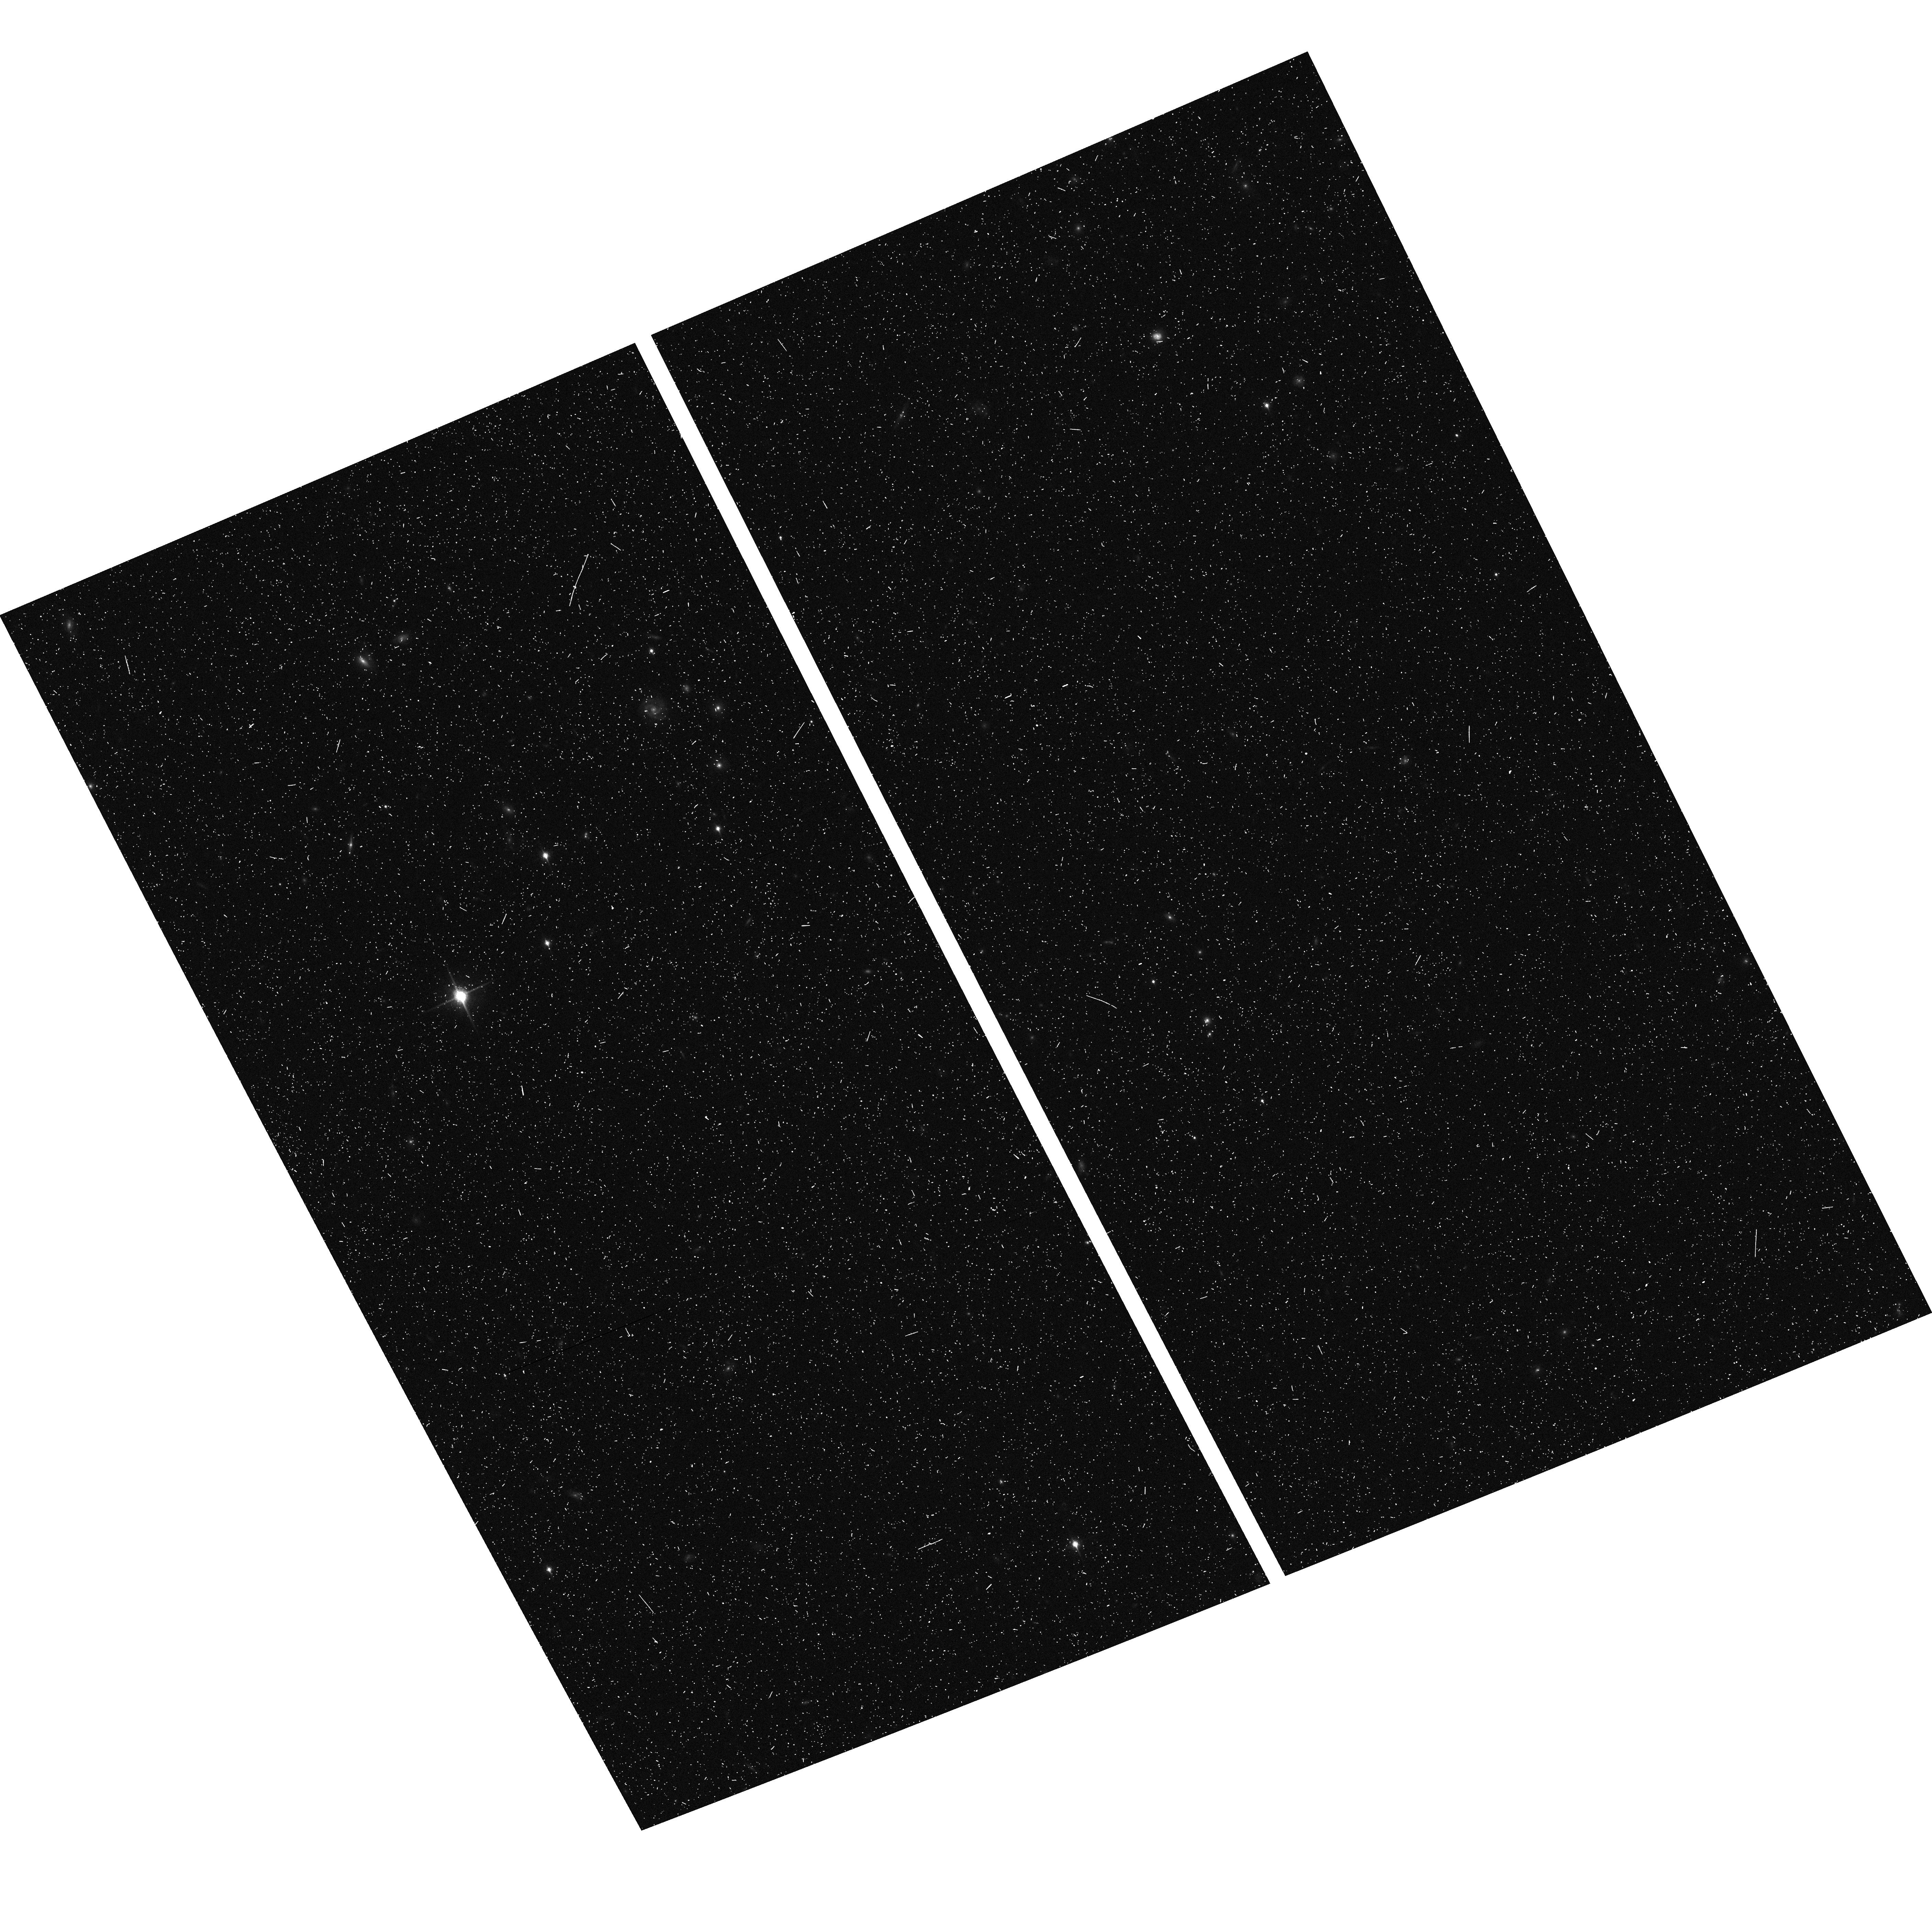
Target: LIST-5. Instrument: ACS/WFC. Filter: F850LP. Exposure: 13 min. Observation ID: hst_9482_bw_acs_wfc_f850lp_j8hpbw

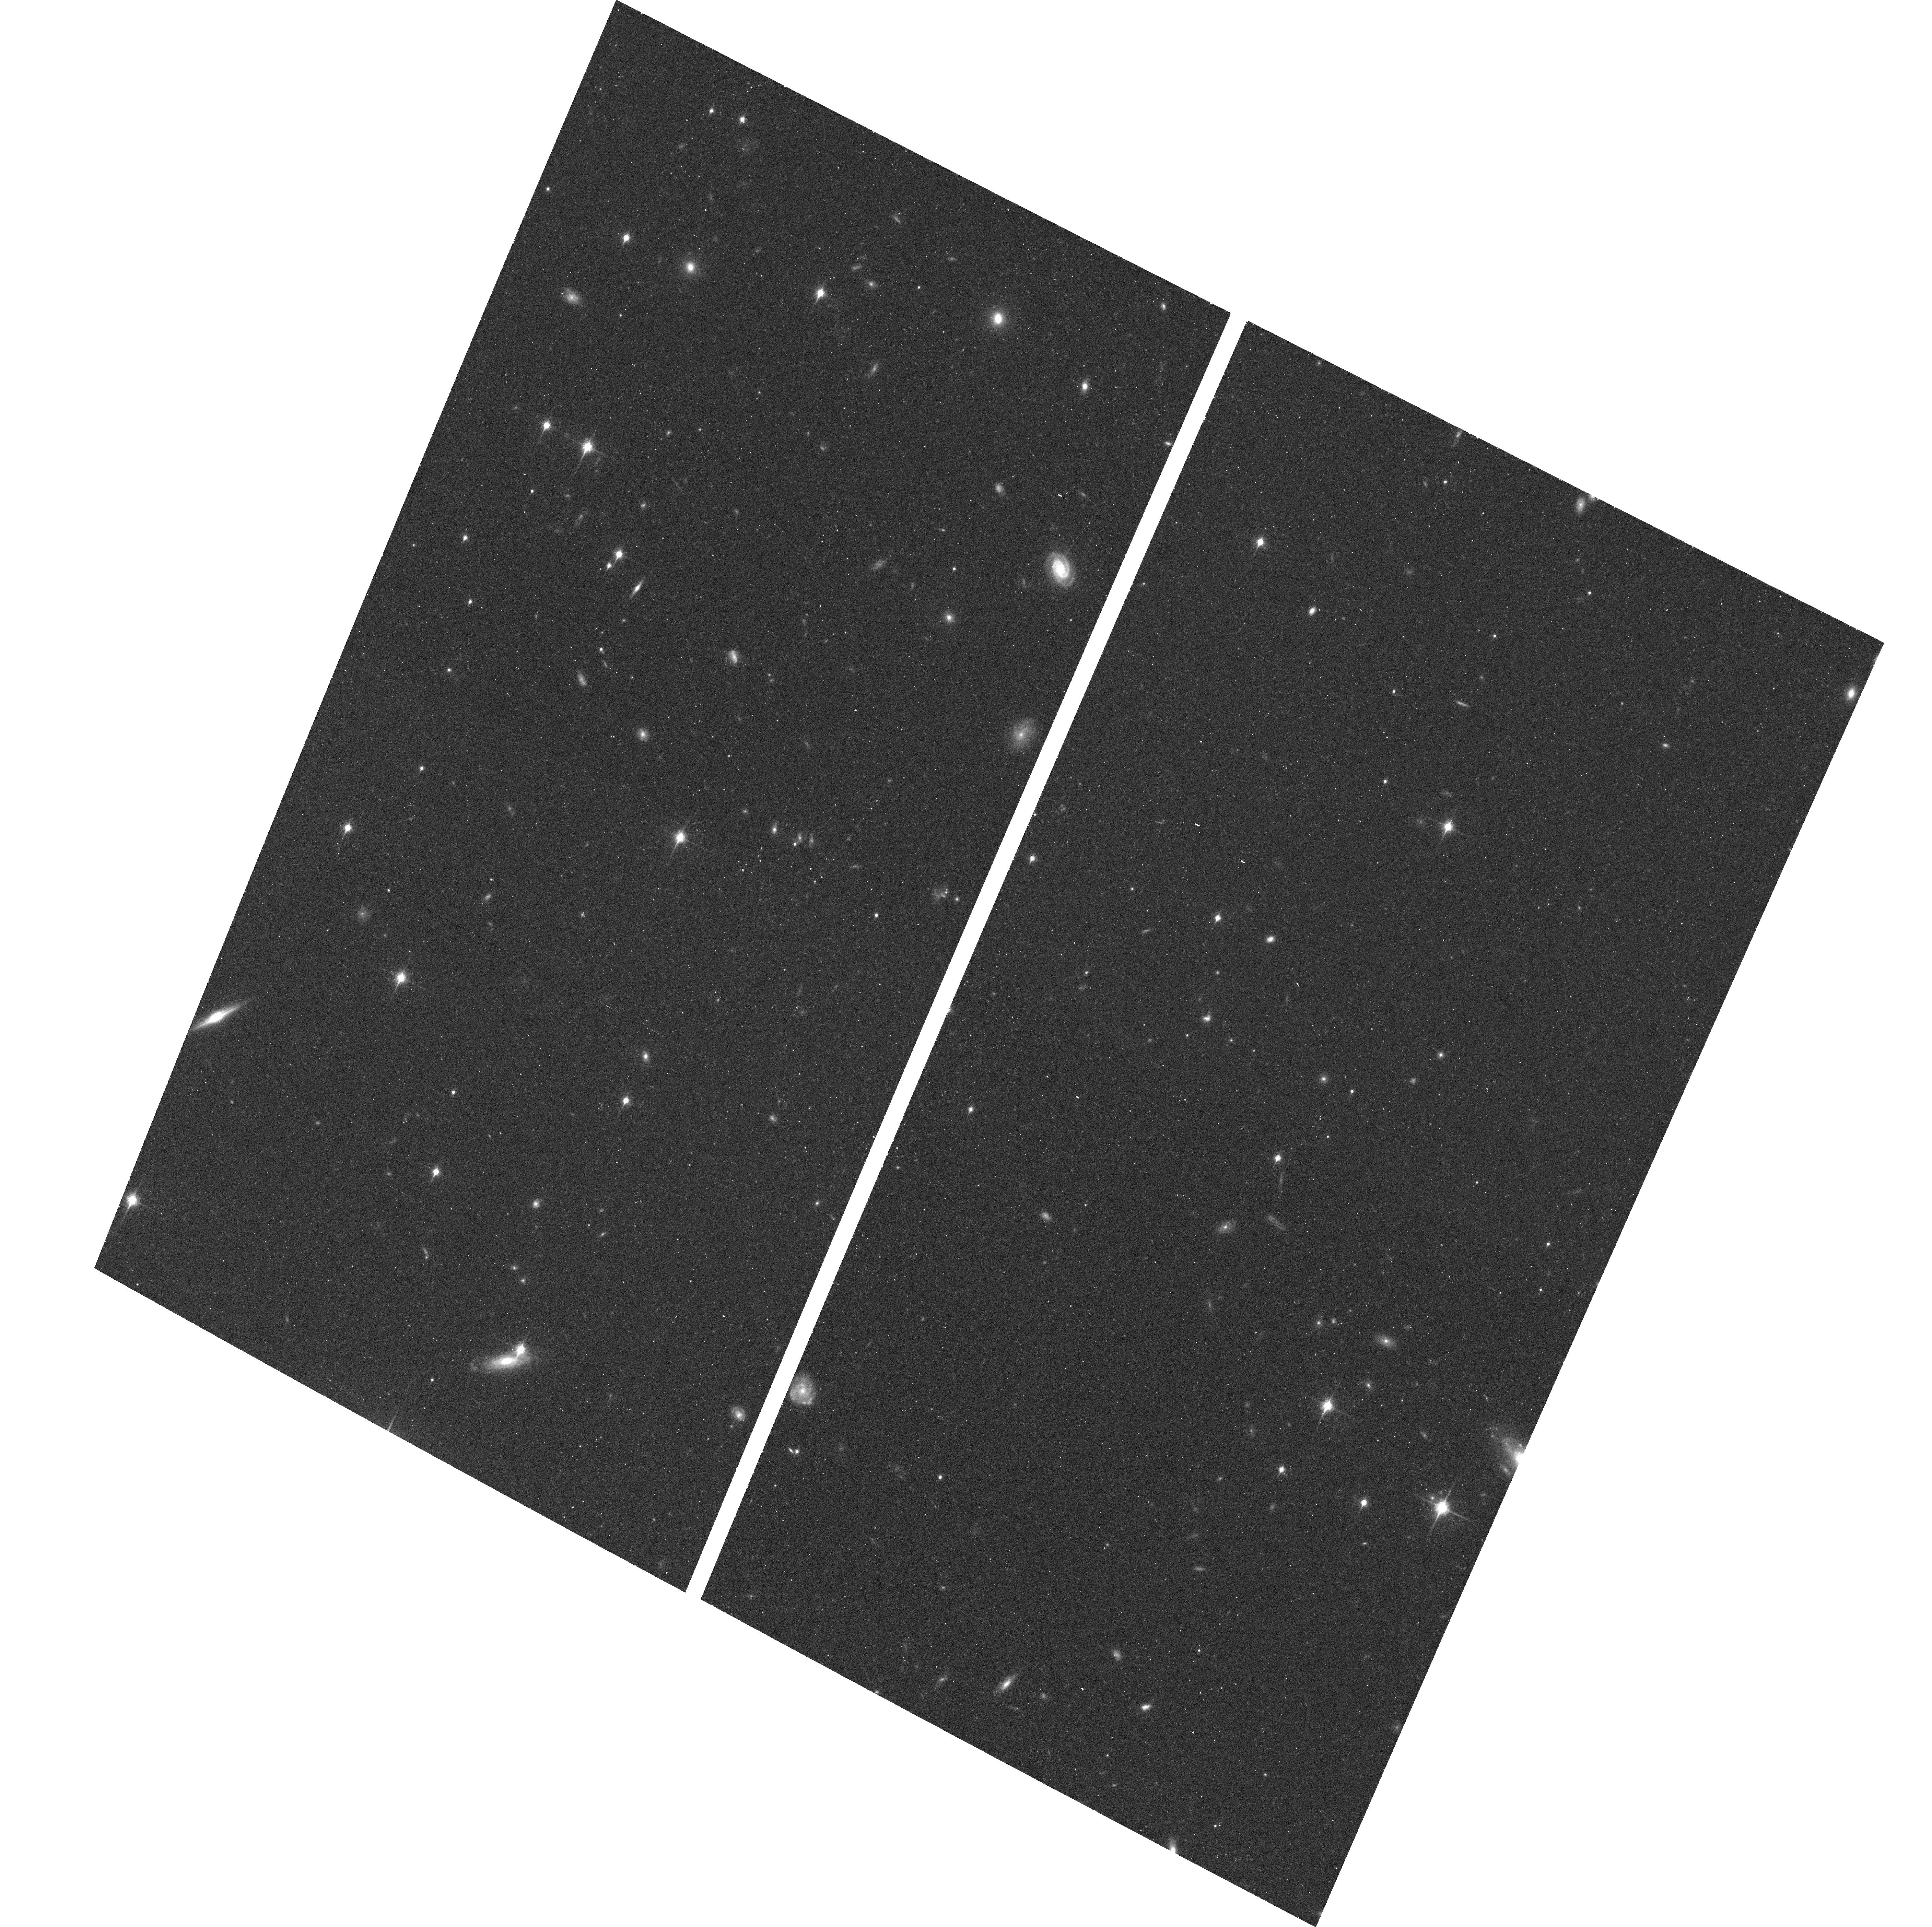
Target: LIST-6. Instrument: ACS/WFC. Filter: F850LP. Exposure: 17 min. Observation ID: hst_9482_ax_acs_wfc_f850lp_j8hpax

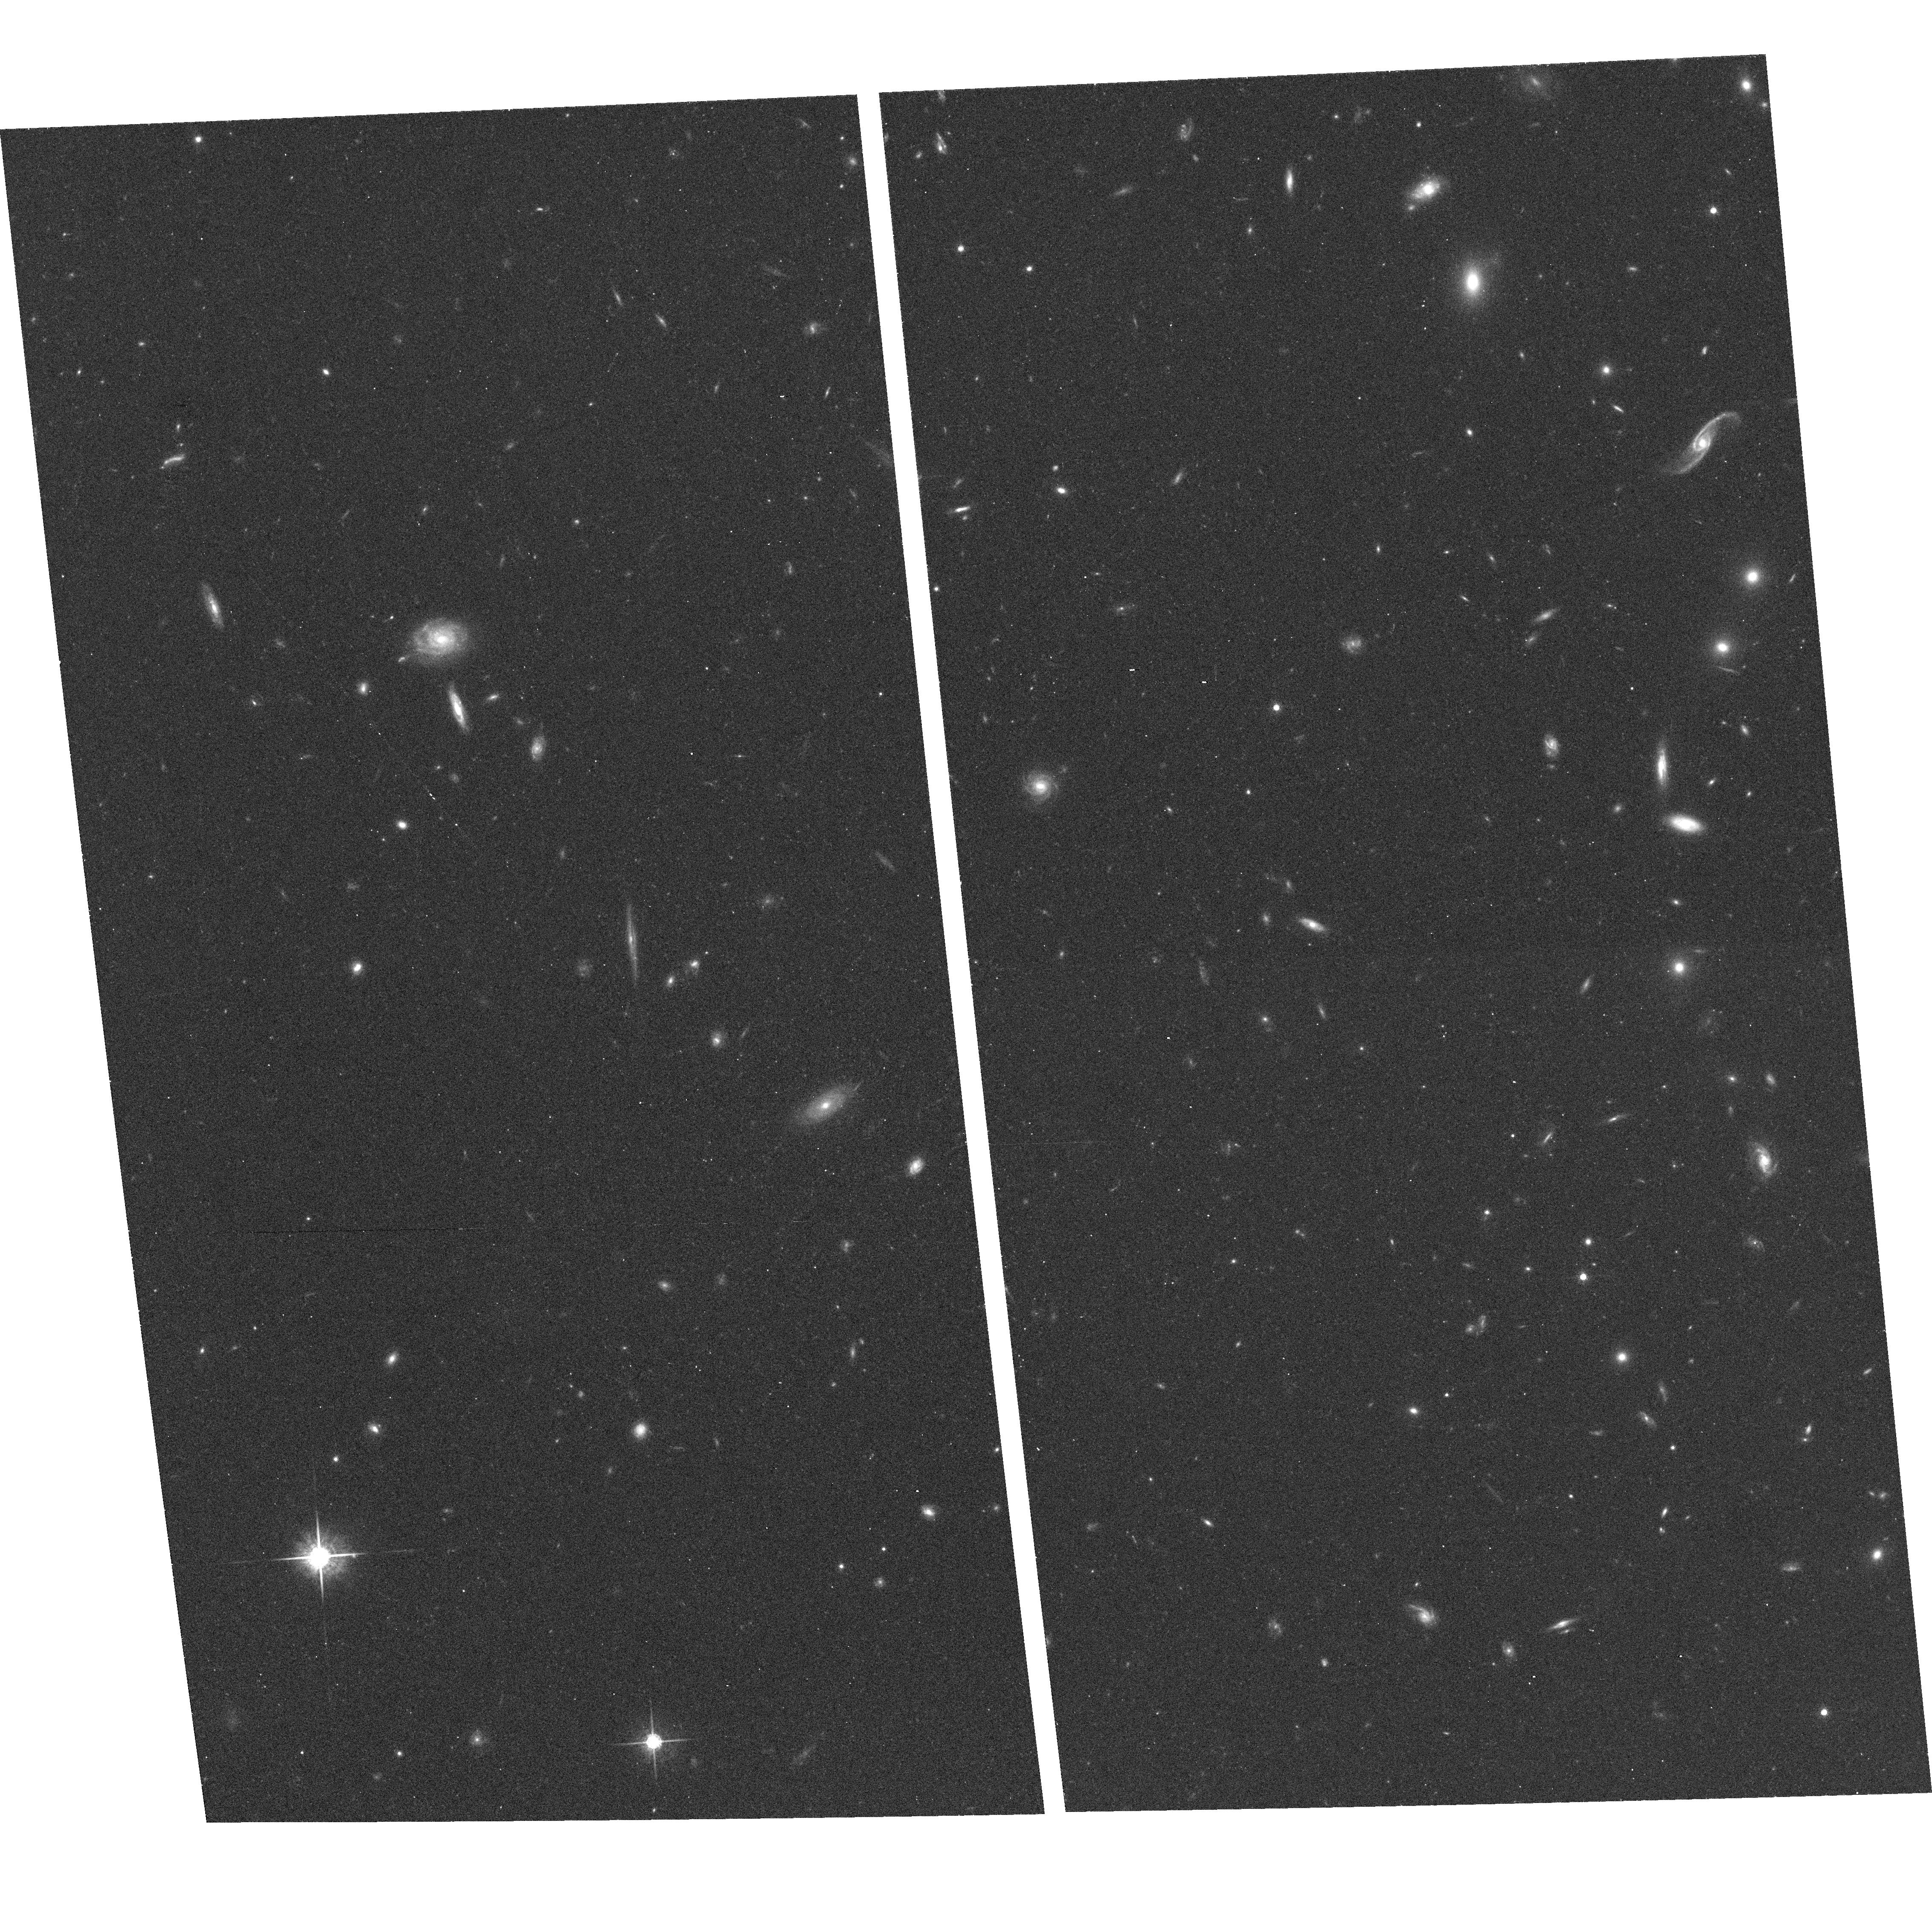
Target: LIST-1. Instrument: ACS/WFC. Filter: F775W. Exposure: 14 min. Observation ID: hst_9482_cn_acs_wfc_f775w_j8hpcn

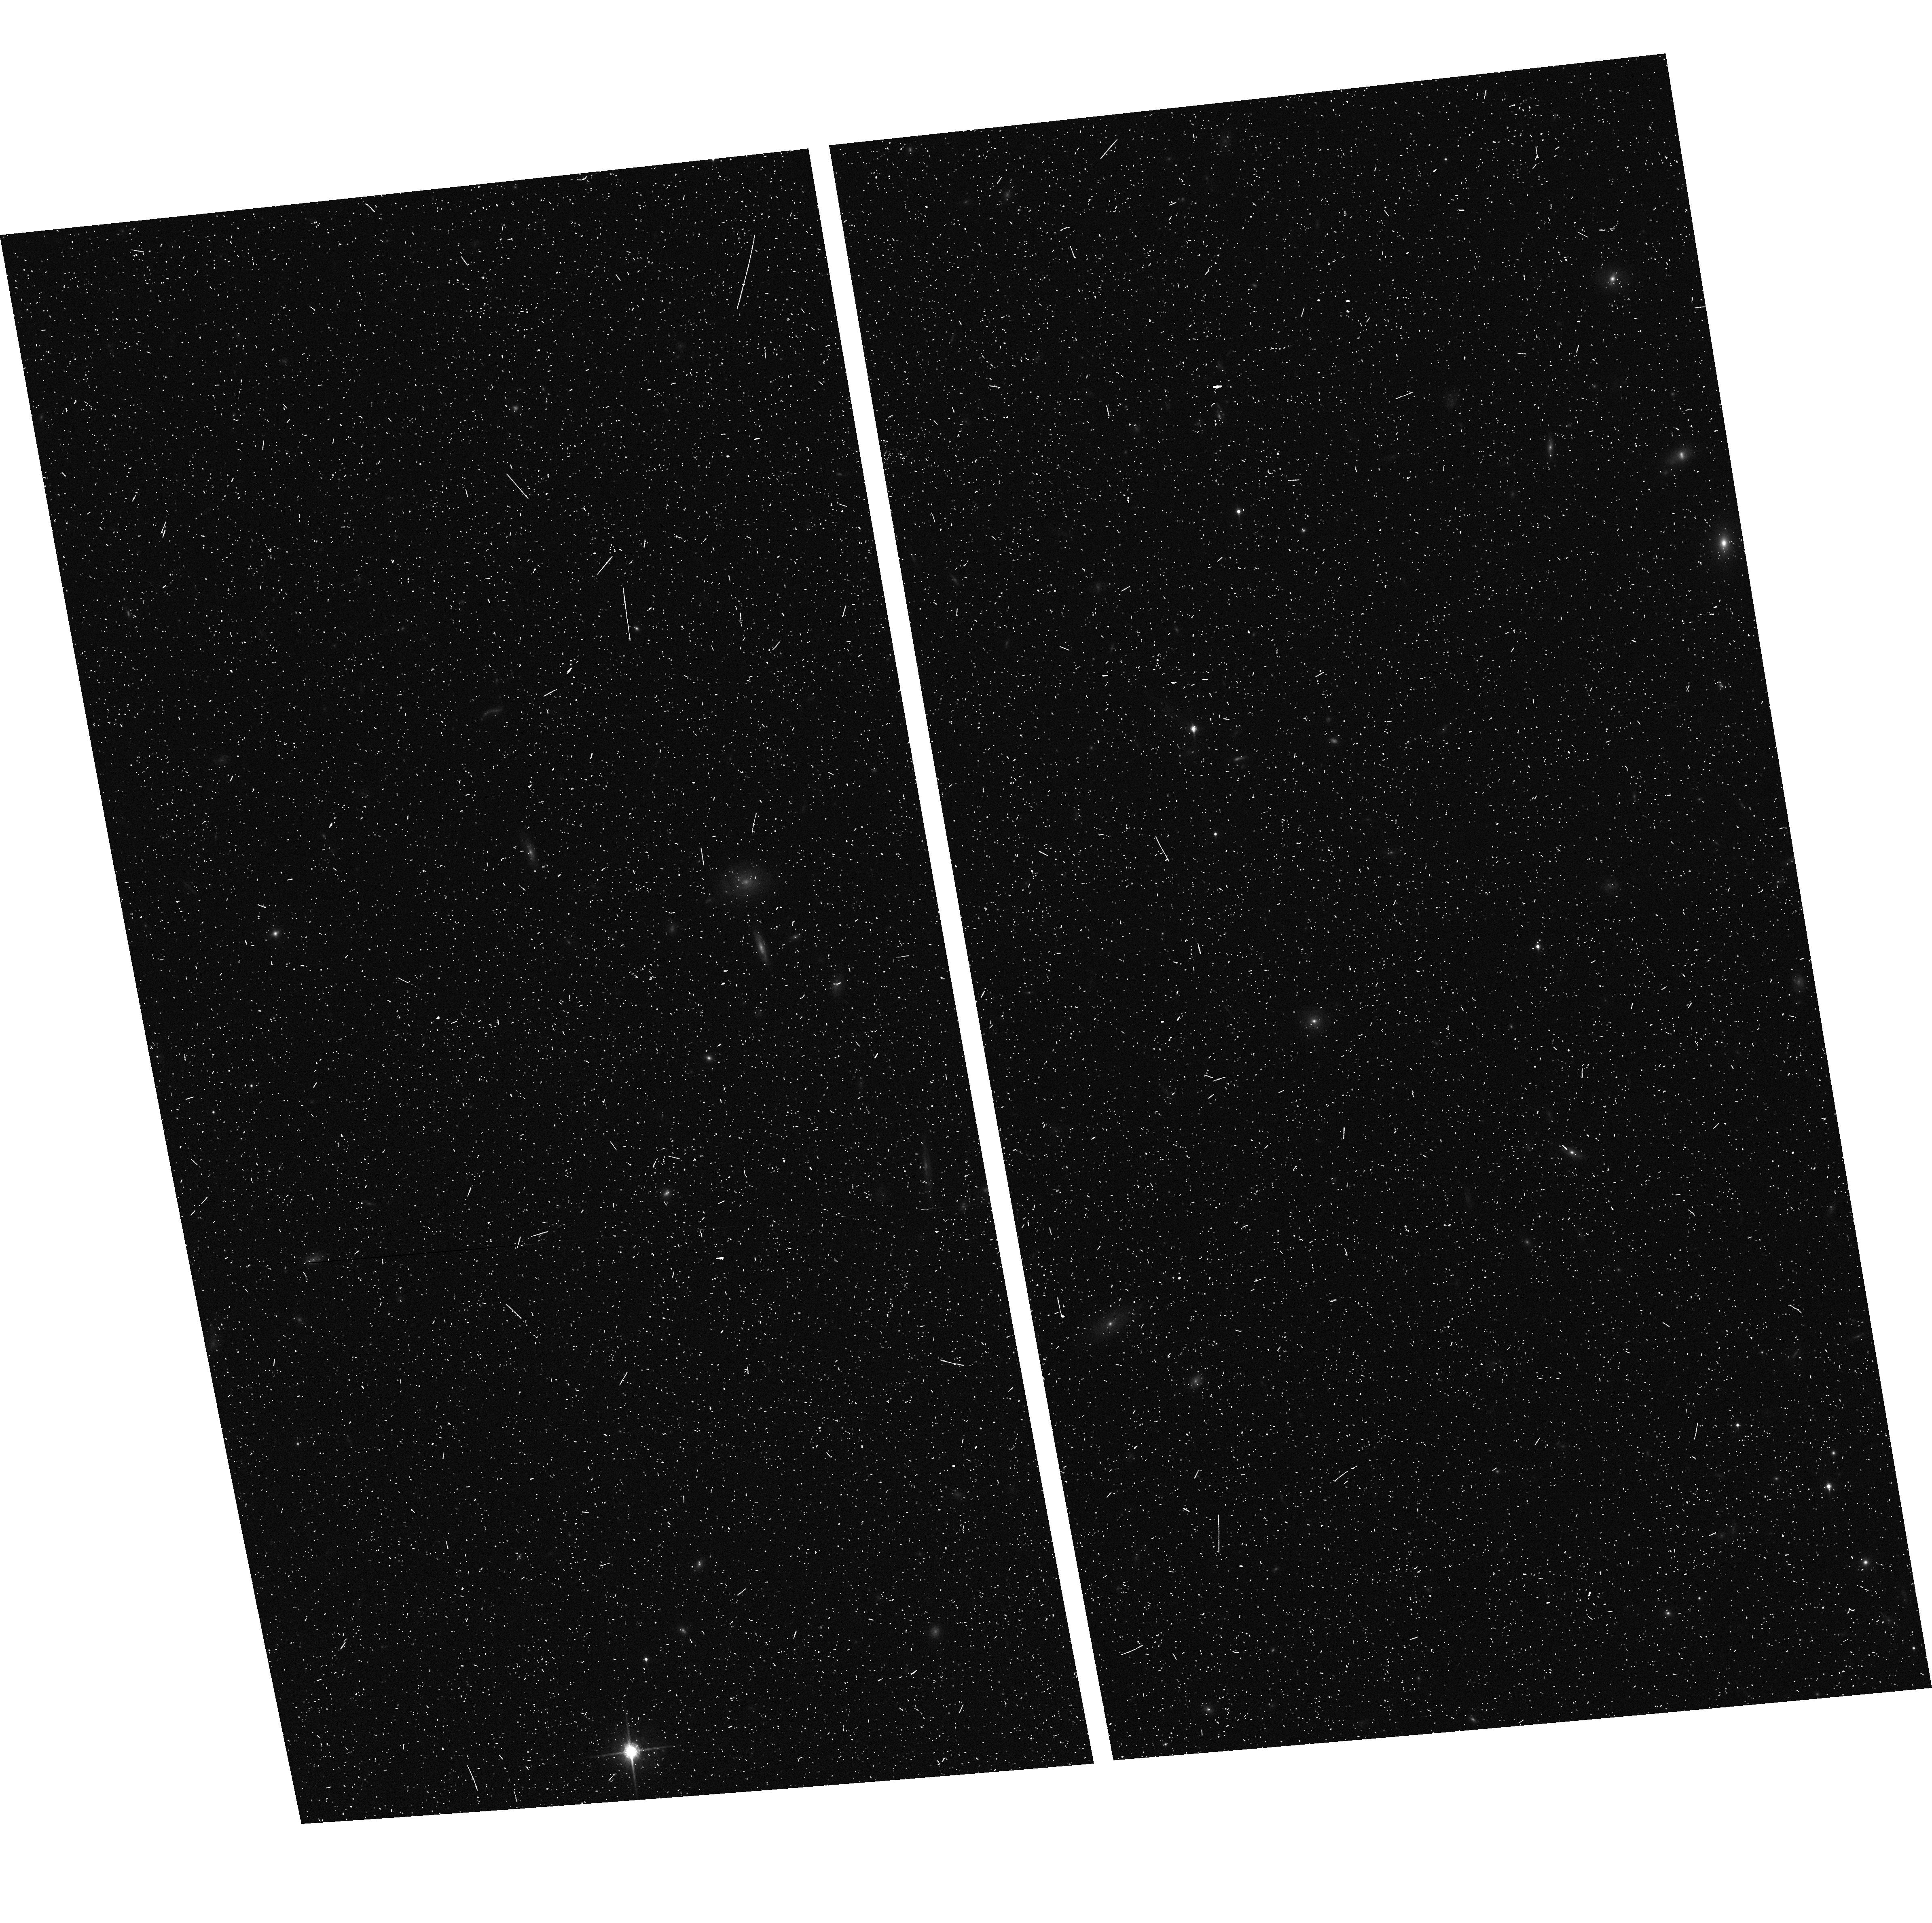
Target: LIST-3. Instrument: ACS/WFC. Filter: F850LP. Exposure: 9 min. Observation ID: hst_9482_cu_acs_wfc_f850lp_j8hpcu

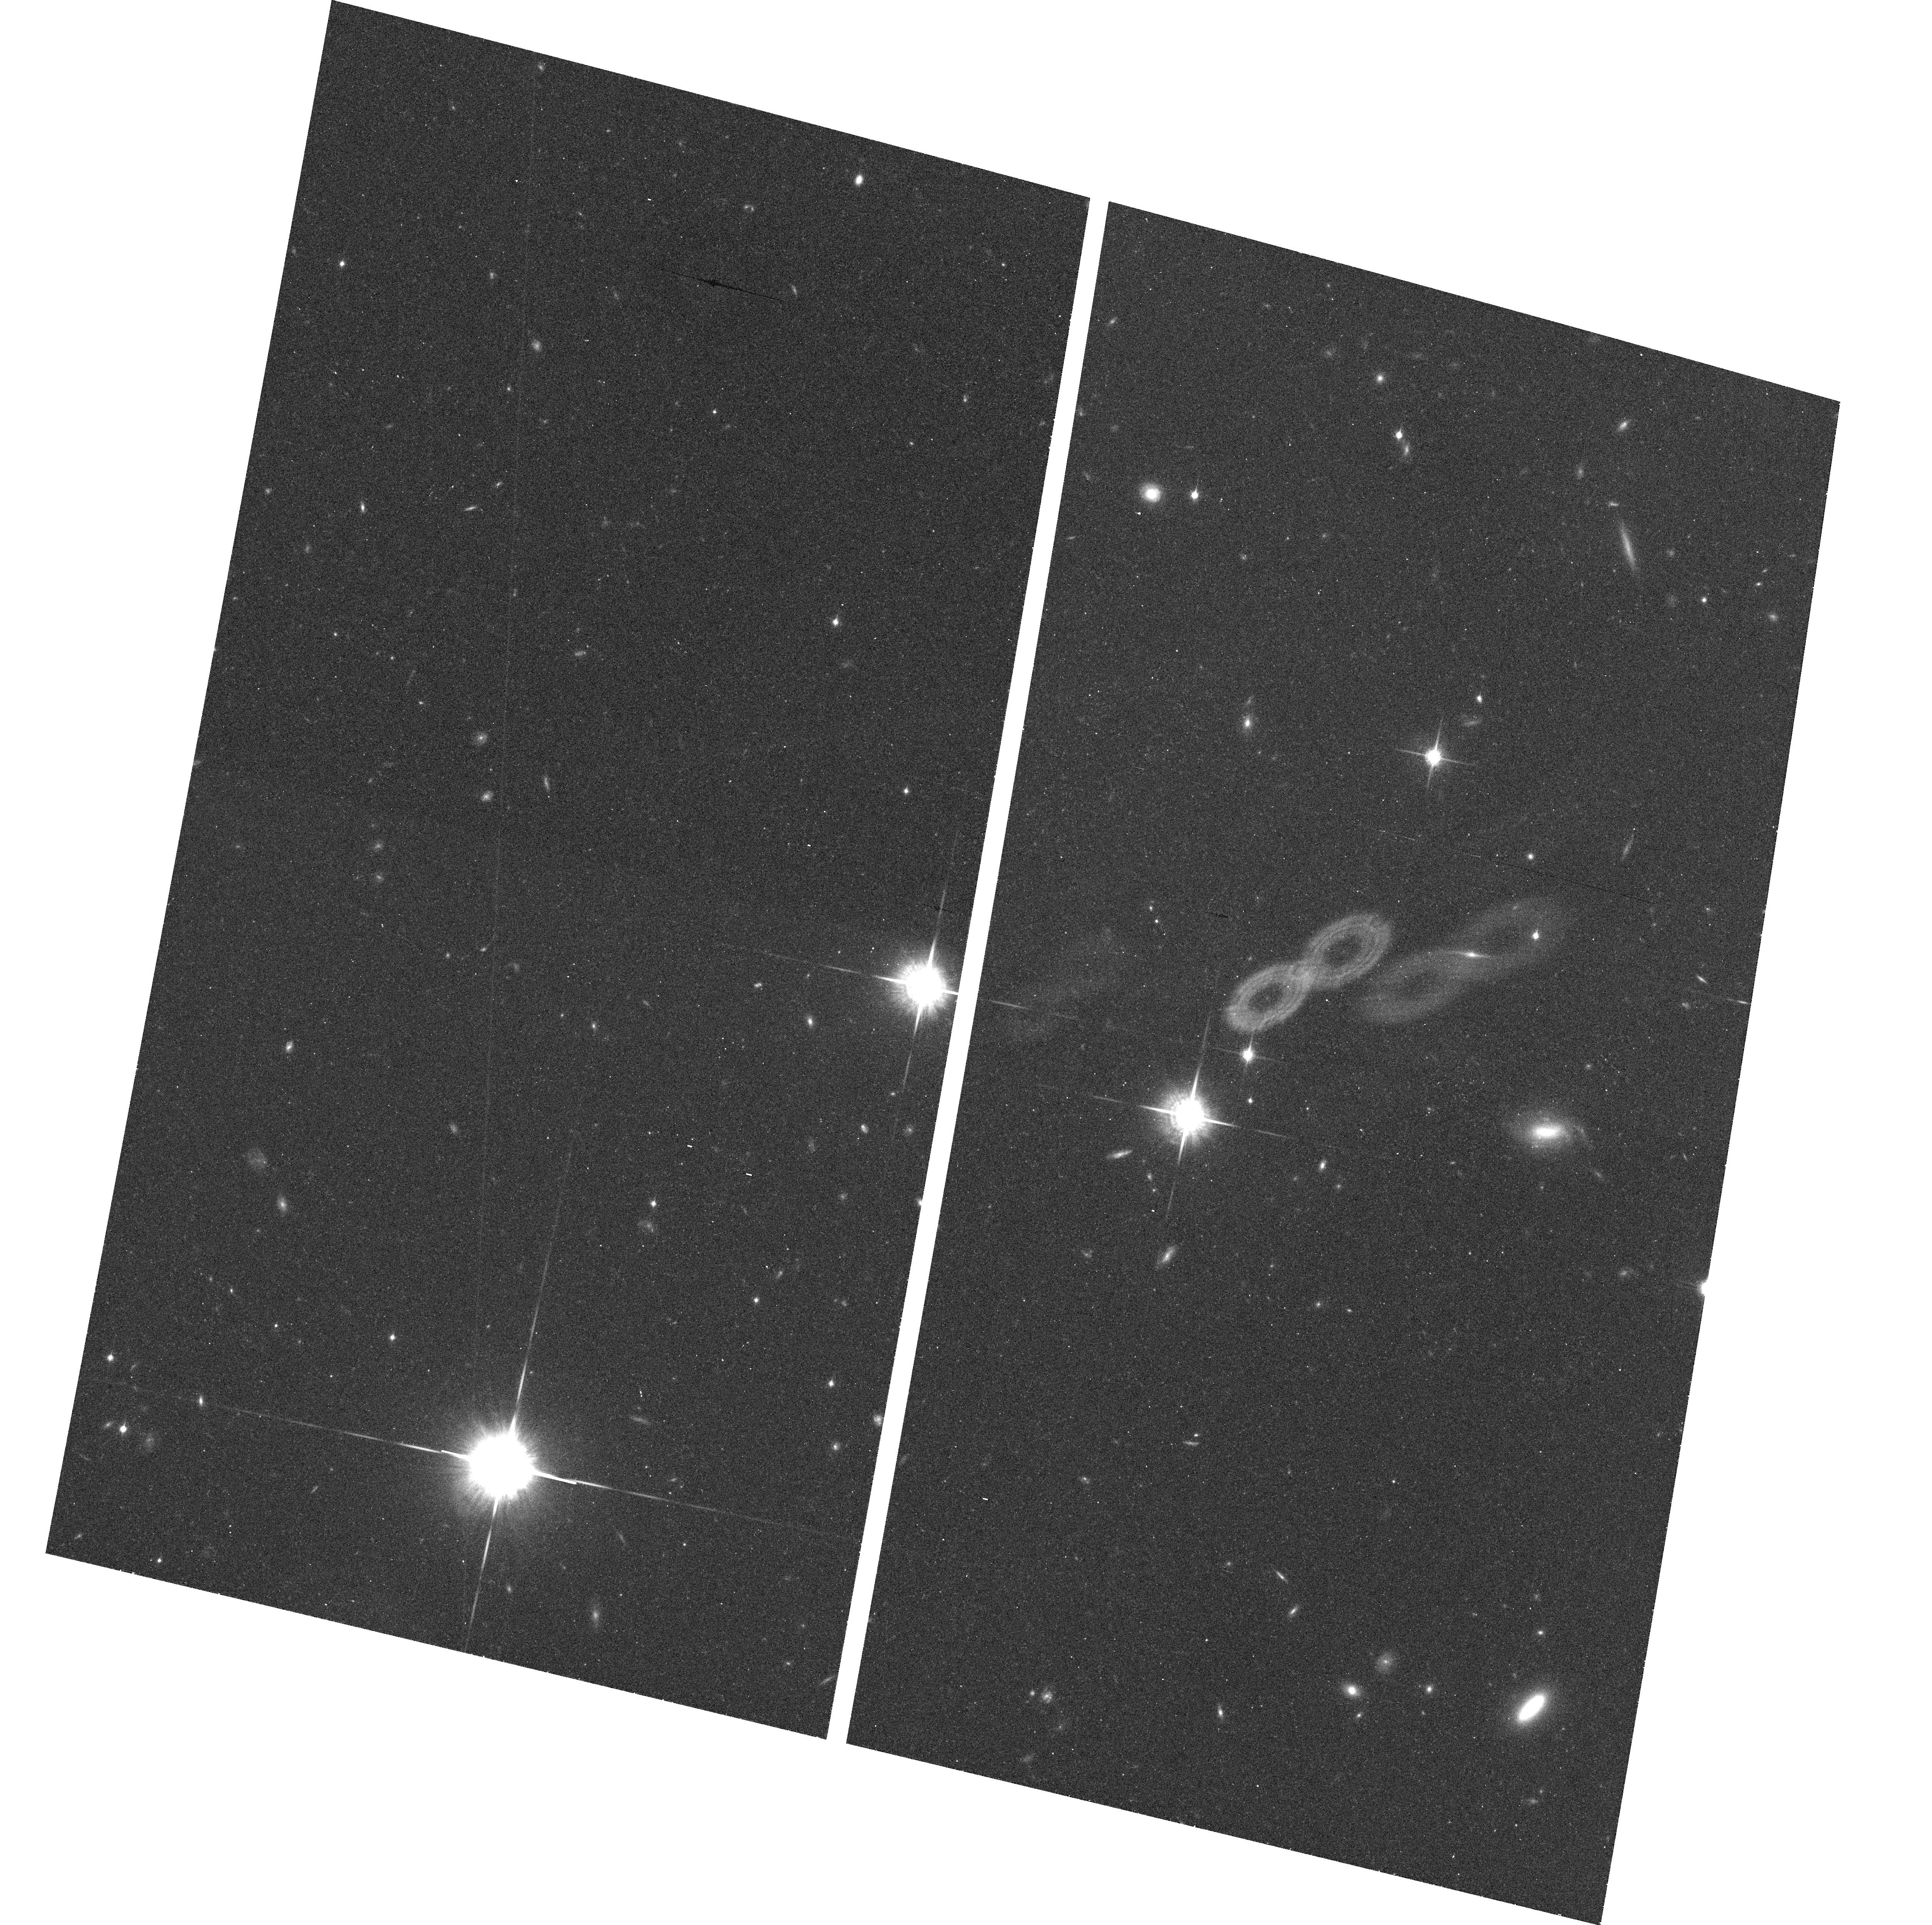
Target: LIST-4. Instrument: ACS/WFC. Filter: F850LP. Exposure: 18 min. Observation ID: hst_9482_9n_acs_wfc_f850lp_j8hp9n

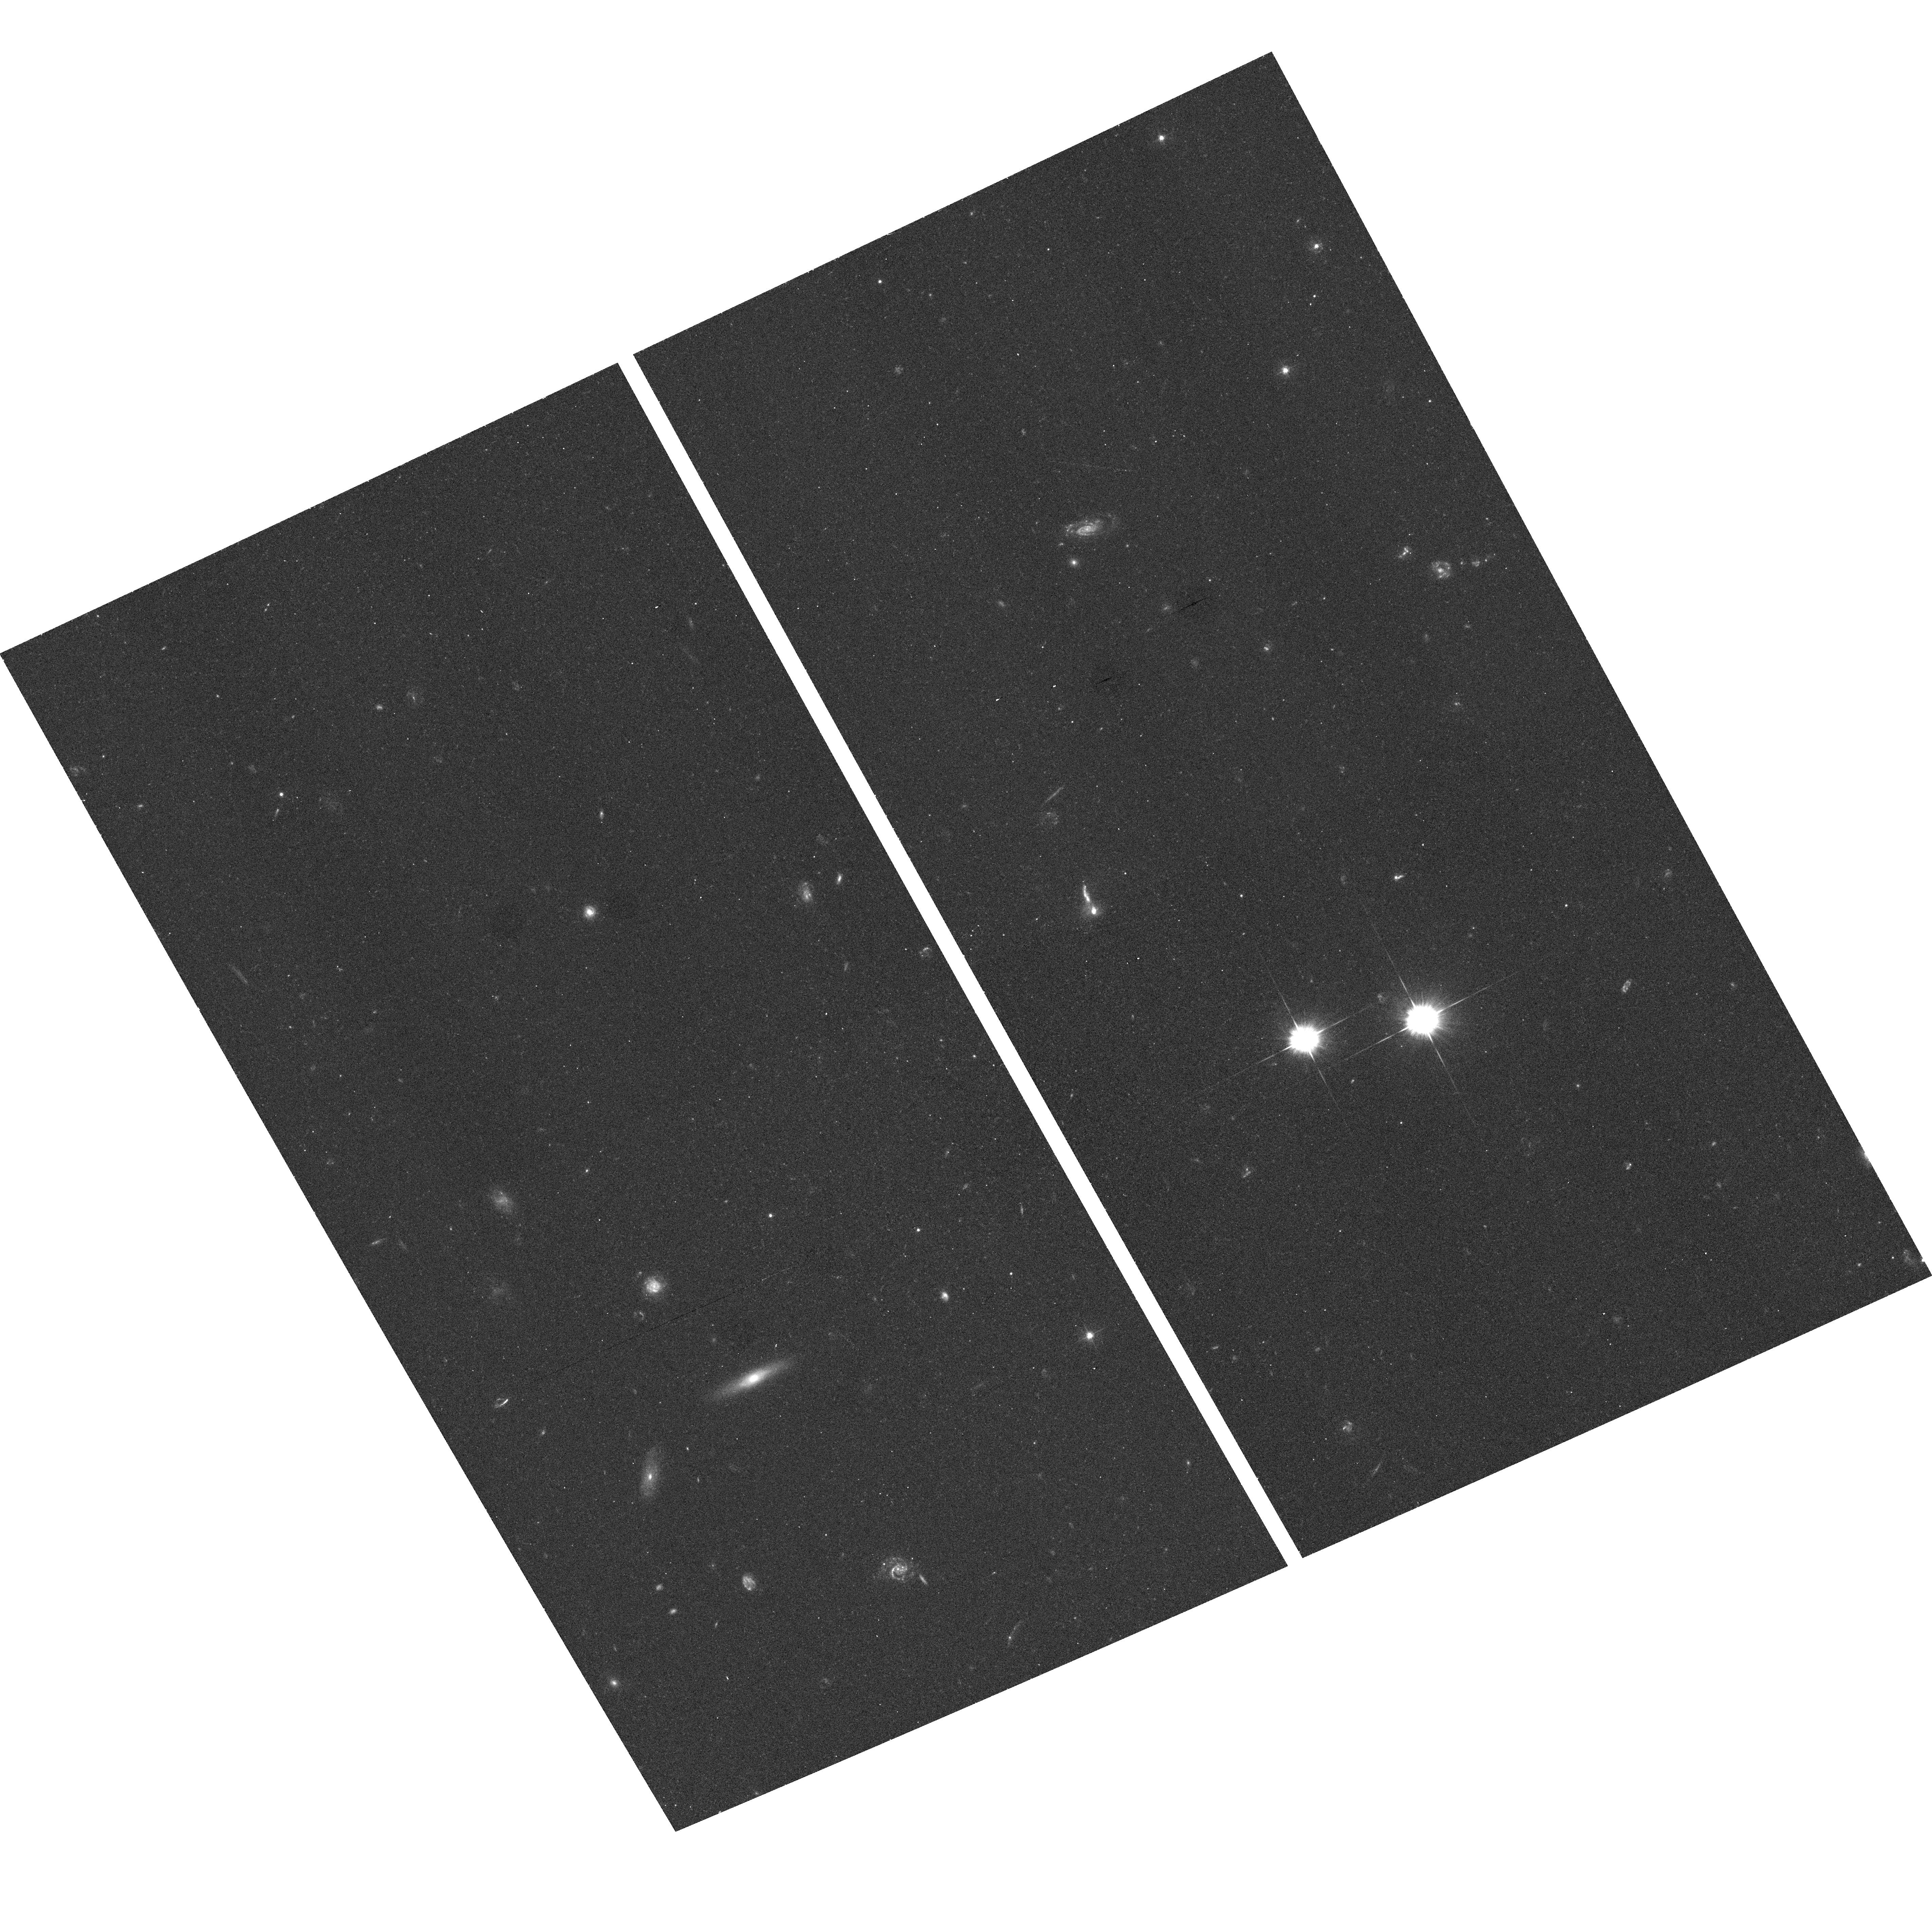
Target: LIST-1. Instrument: ACS/WFC. Filter: F475W. Exposure: 11 min. Observation ID: hst_9482_bm_acs_wfc_f475w_j8hpbm

ACS Pure Parallel Lyman-Alpha Emission Survey {APPLES} (PI: Rhoads, James)

Ly-alpha\ line emission is an efficient tool for identifying young galaxies at high redshift, because it is strong in galaxies with young stars and little or no dust -- - properties expected in galaxies undergoing their first burst of star- formation. Slitless spectroscopy with the ACS Wide-Field Camera and G800L grism allows an unmatched search efficiency for such objects over the uninterrupted range 4 <~ z <~ 7. We propose the ACS Pure Parallel Ly-alpha\ Emission Survey (``APPLES''), to exploit this unique HST capability and so obtain the largest and most uniform sample of high redshift Ly-alpha\ emitters yet. Parallel observations will allow this survey to be conducted with minimal impact on HST resources, and we will place reduced images and extracted spectra in the public domain within three months of observation. We aim to find ~ 1000 Ly-alpha\ emitters, 5 times the biggest current sample of Ly-alpha\ emitters. This unprecedented sample will provide robust statistics on the populations and evolution of Ly-alpha\ emitters between redshifts 4--7; a robust measurement of the reionization redshift completely independent of the Gunn-Peterson trough; spatial clustering information for Ly-alpha\ emitters which would let us probe their bias function and hence halo mass as a function of redshift; many galaxies at redshift exceeding 6; and lower redshift serendipitous discoveries.